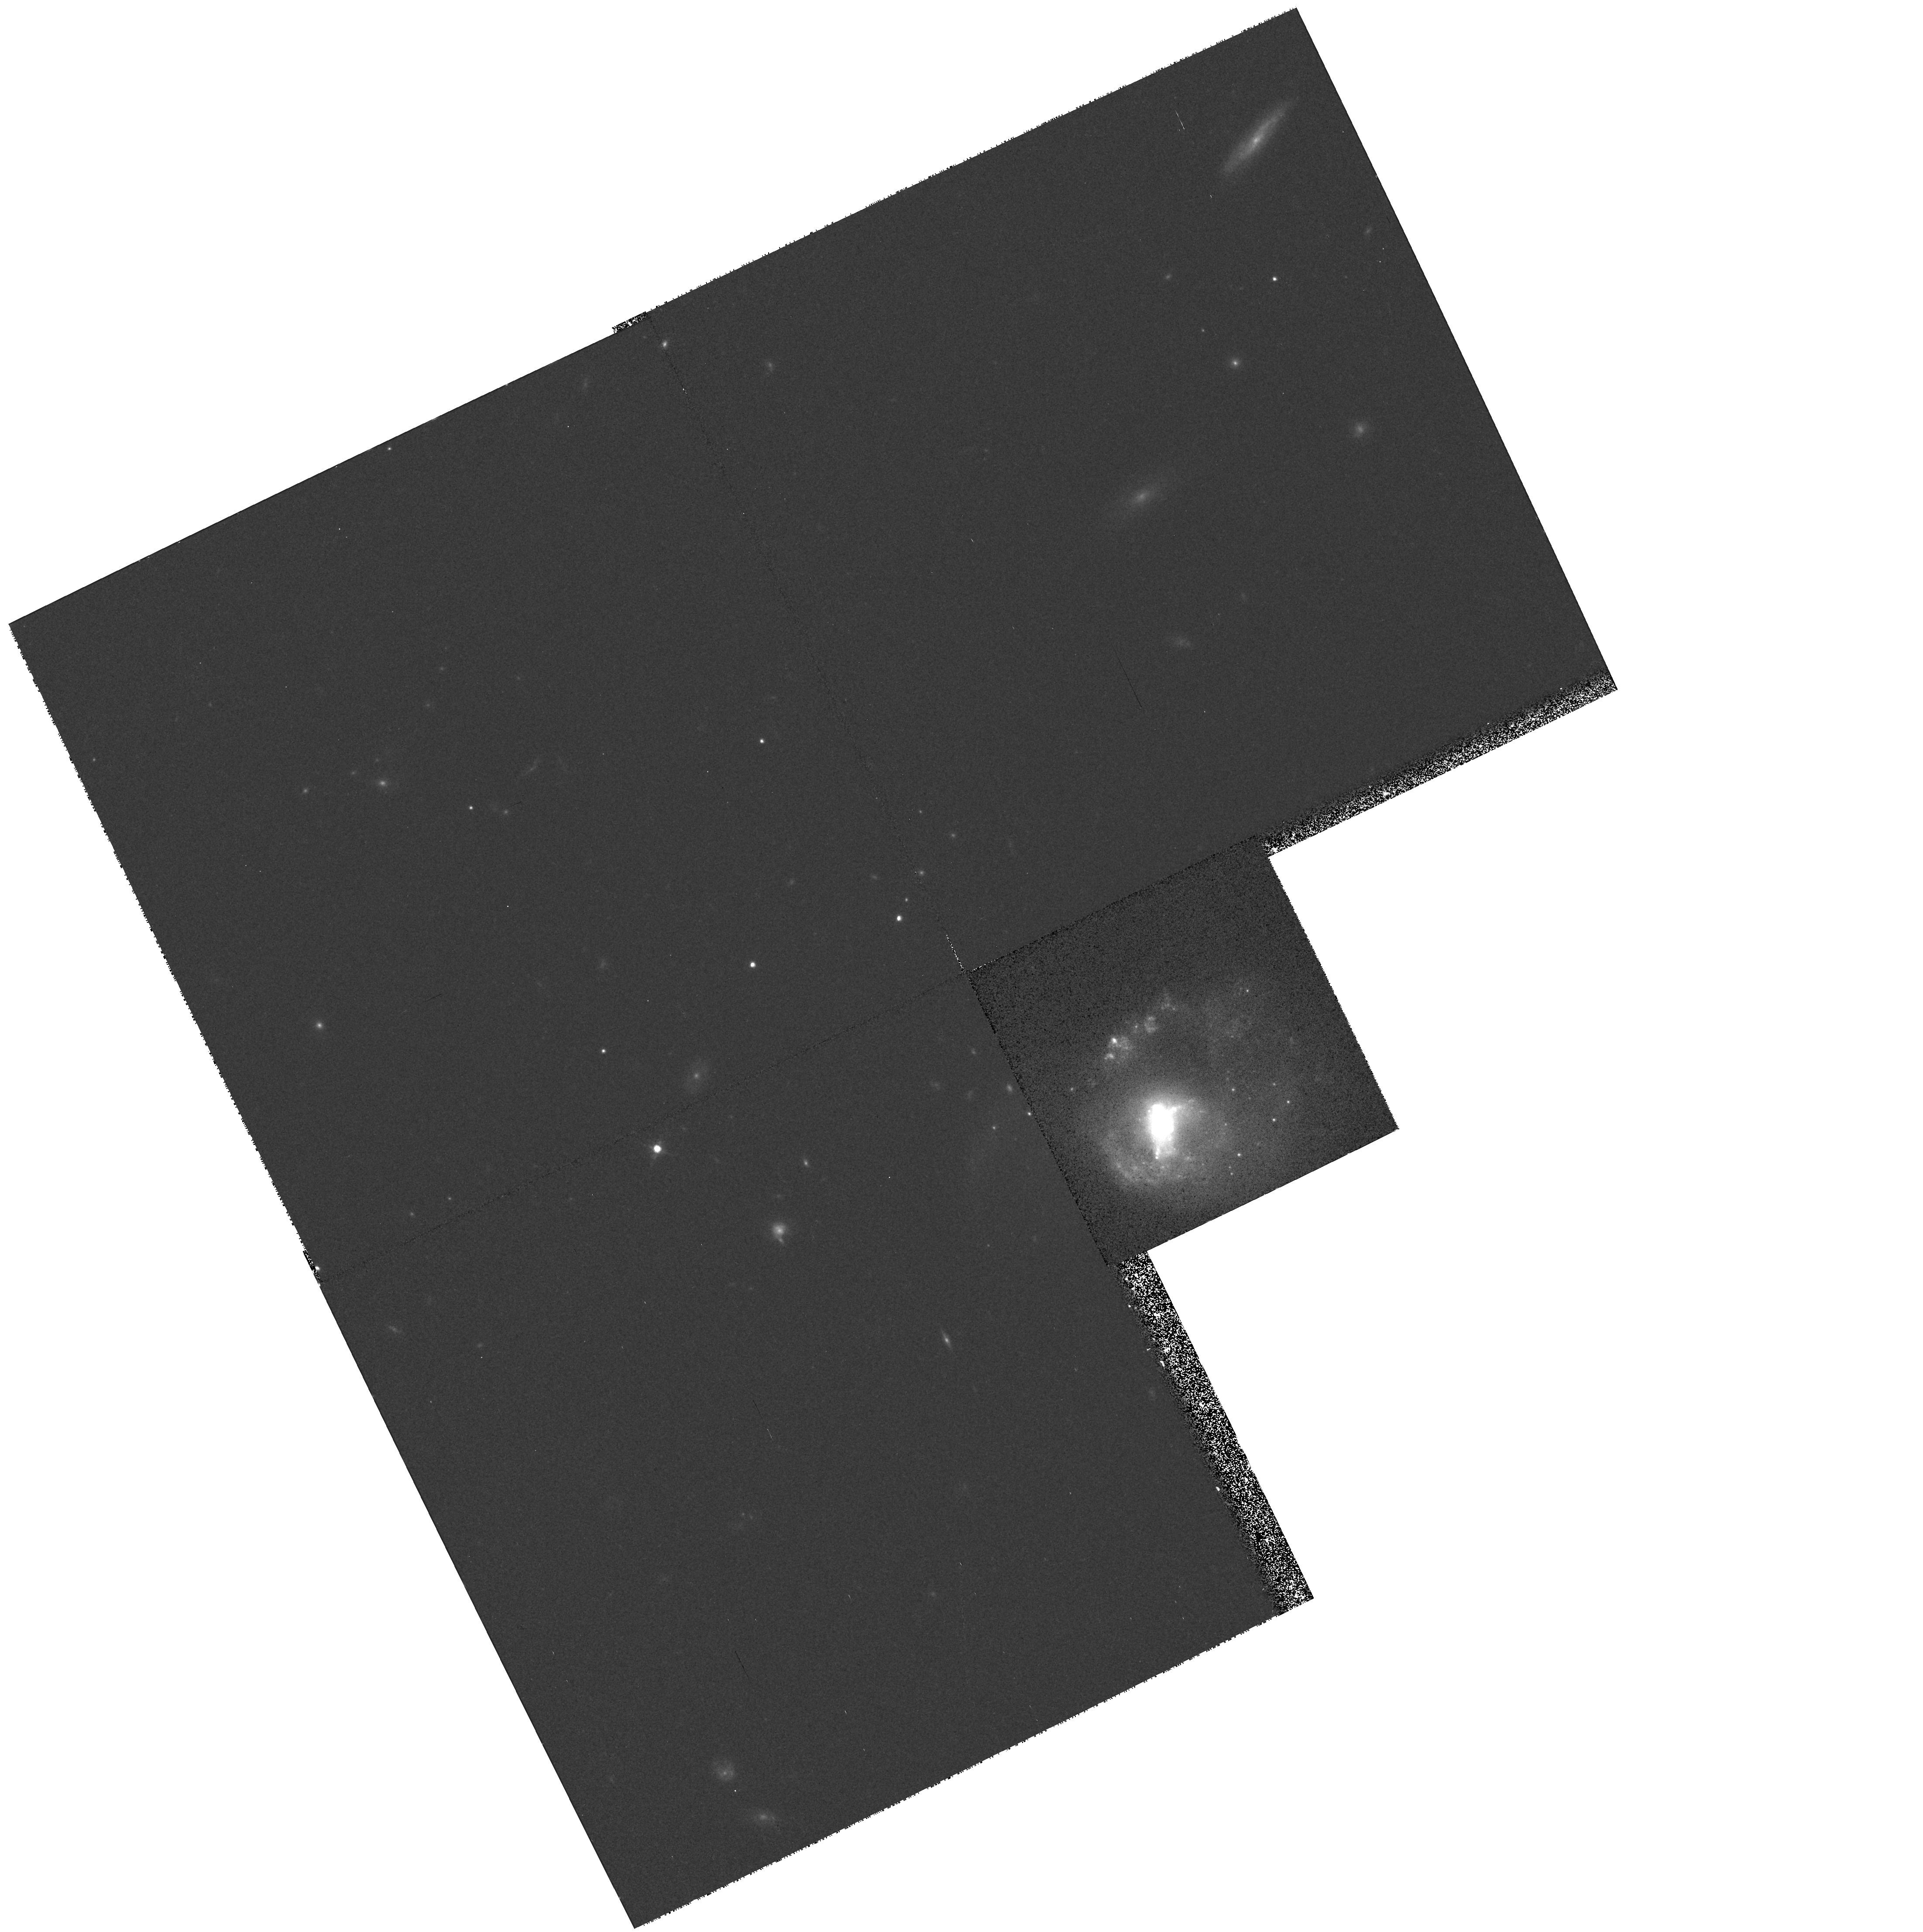
Target: IIIZW33. Instrument: WFPC2/PC. Filter: F814W. Exposure: 13 min. Observation ID: hst_6862_03_wfpc2_pc_f814w_u3wr03

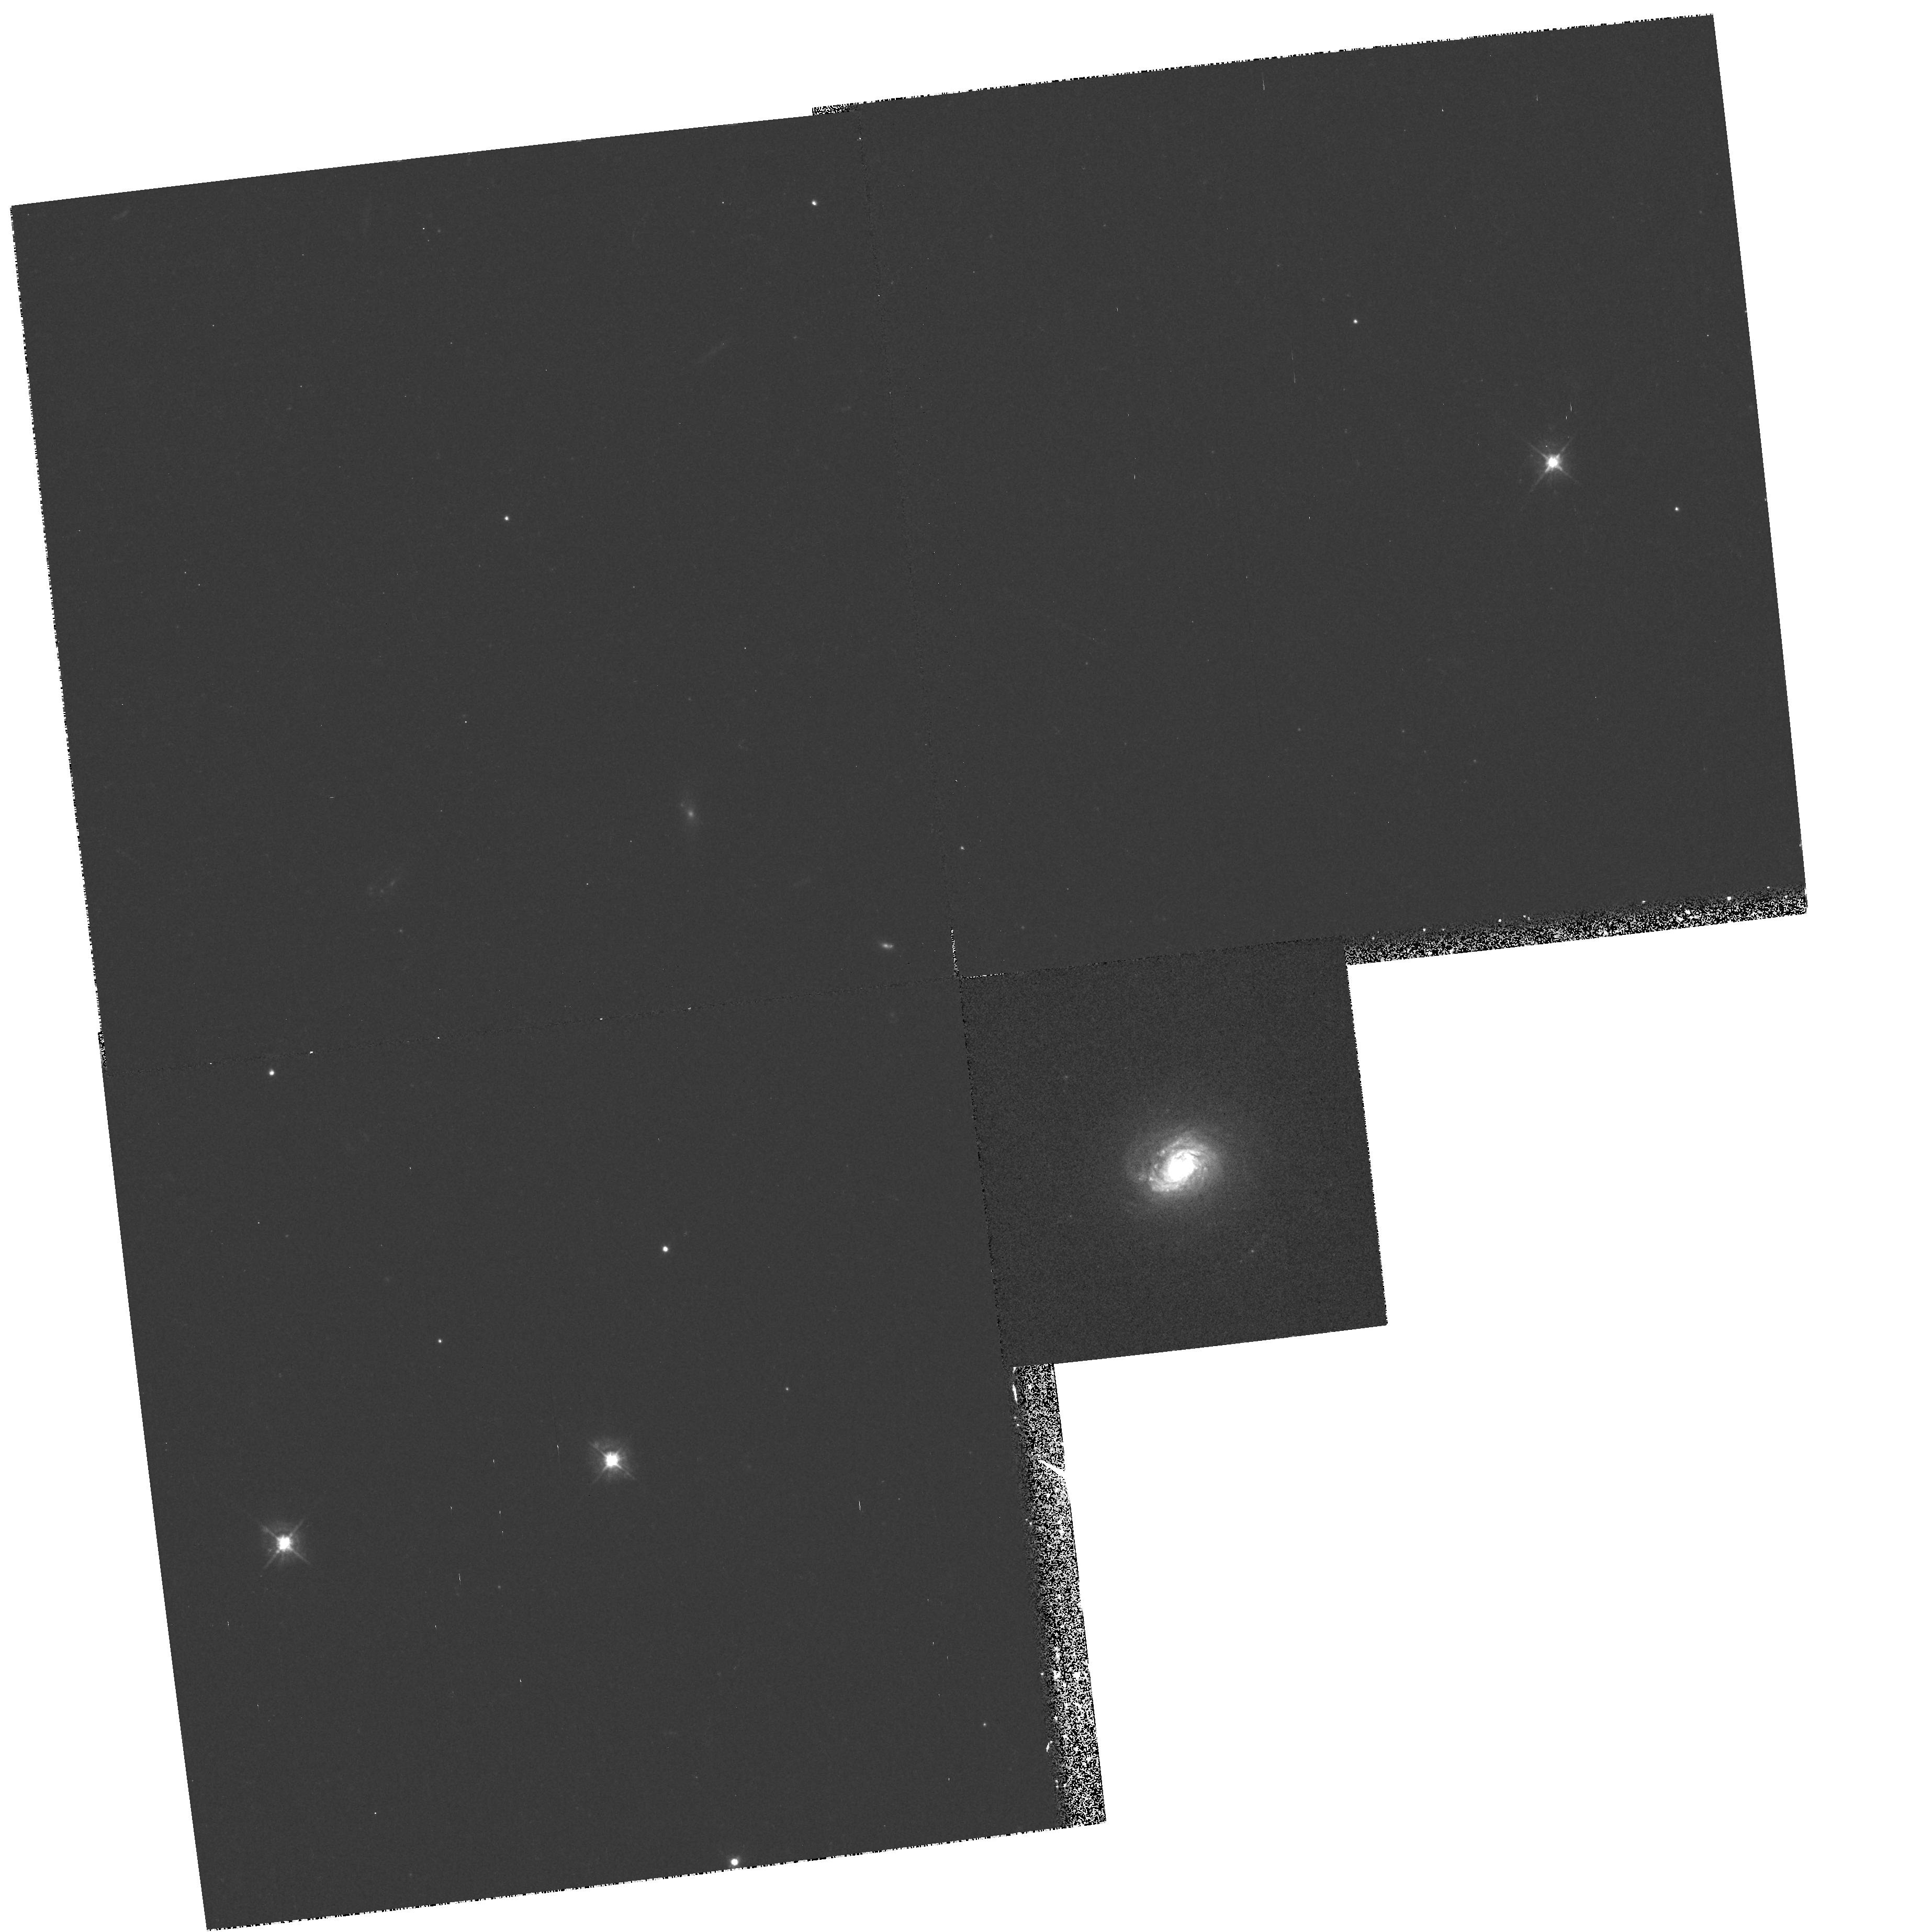
Target: IIZW168. Instrument: WFPC2/PC. Filter: F450W. Exposure: 18 min. Observation ID: hst_6862_02_wfpc2_pc_f450w_u3wr02

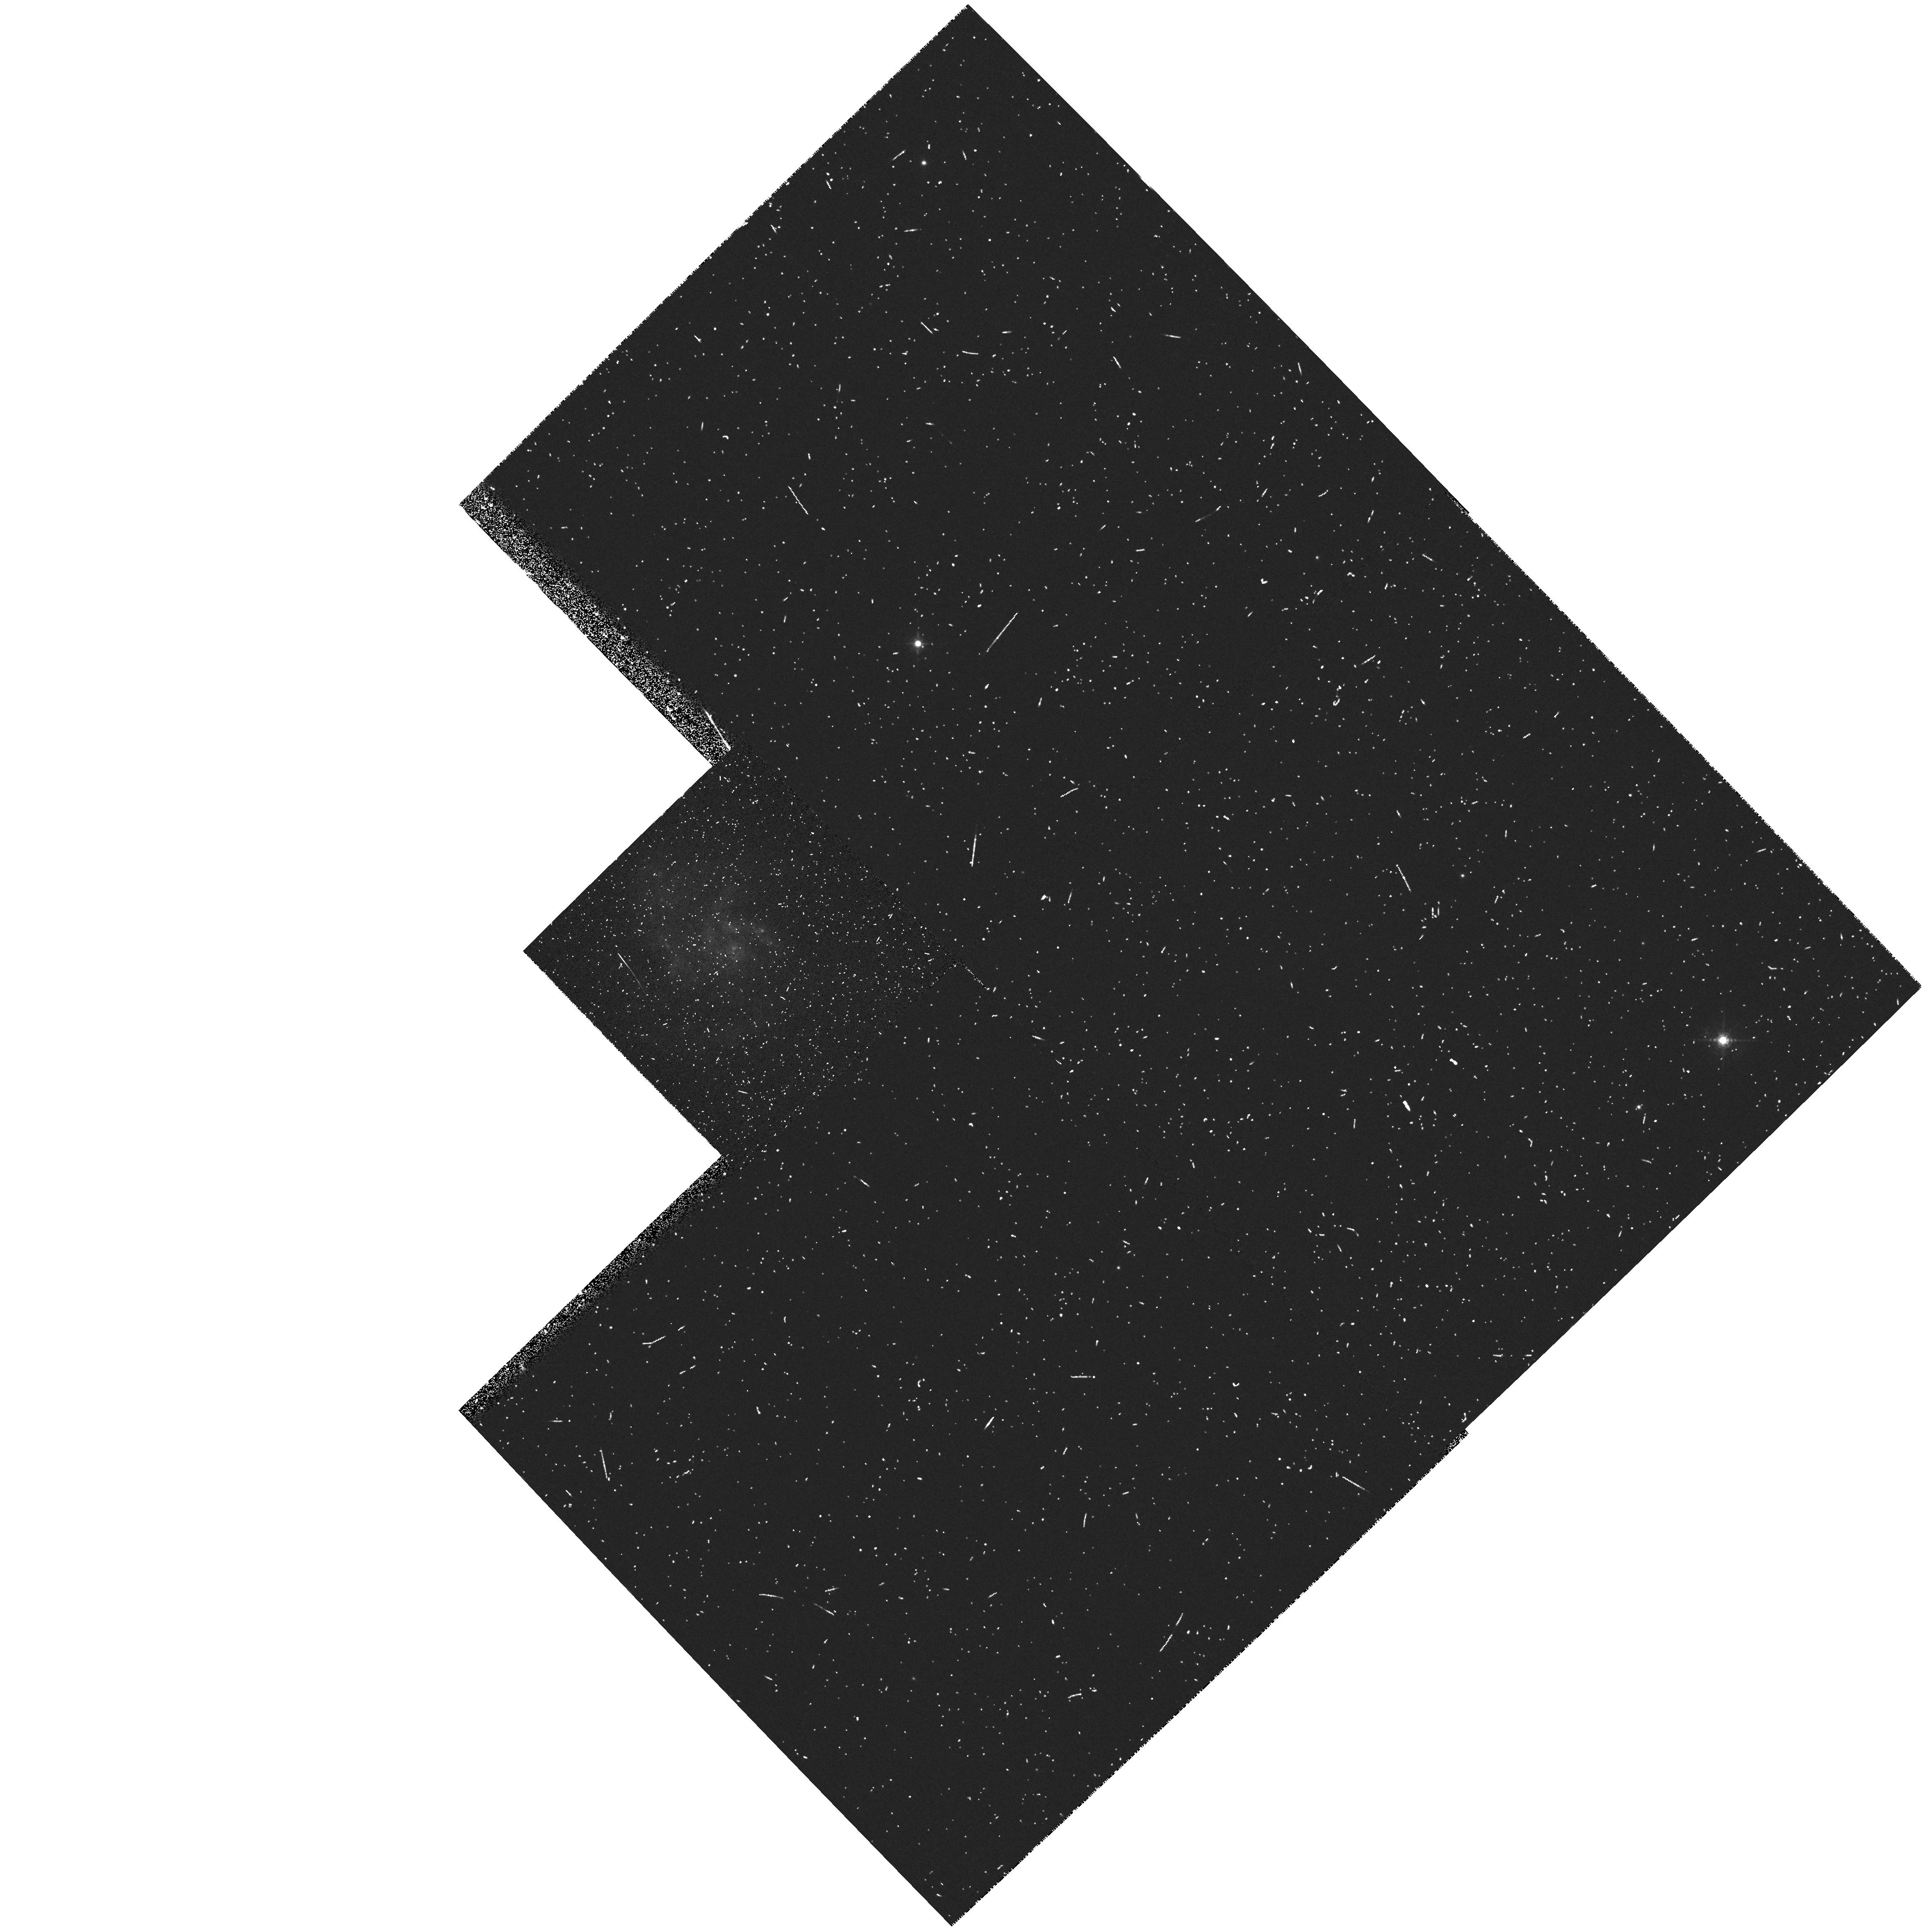
Target: NGC-2415. Instrument: WFPC2/PC. Filter: F656N. Exposure: 10 min. Observation ID: hst_6862_01_wfpc2_pc_f656n_u3wr01

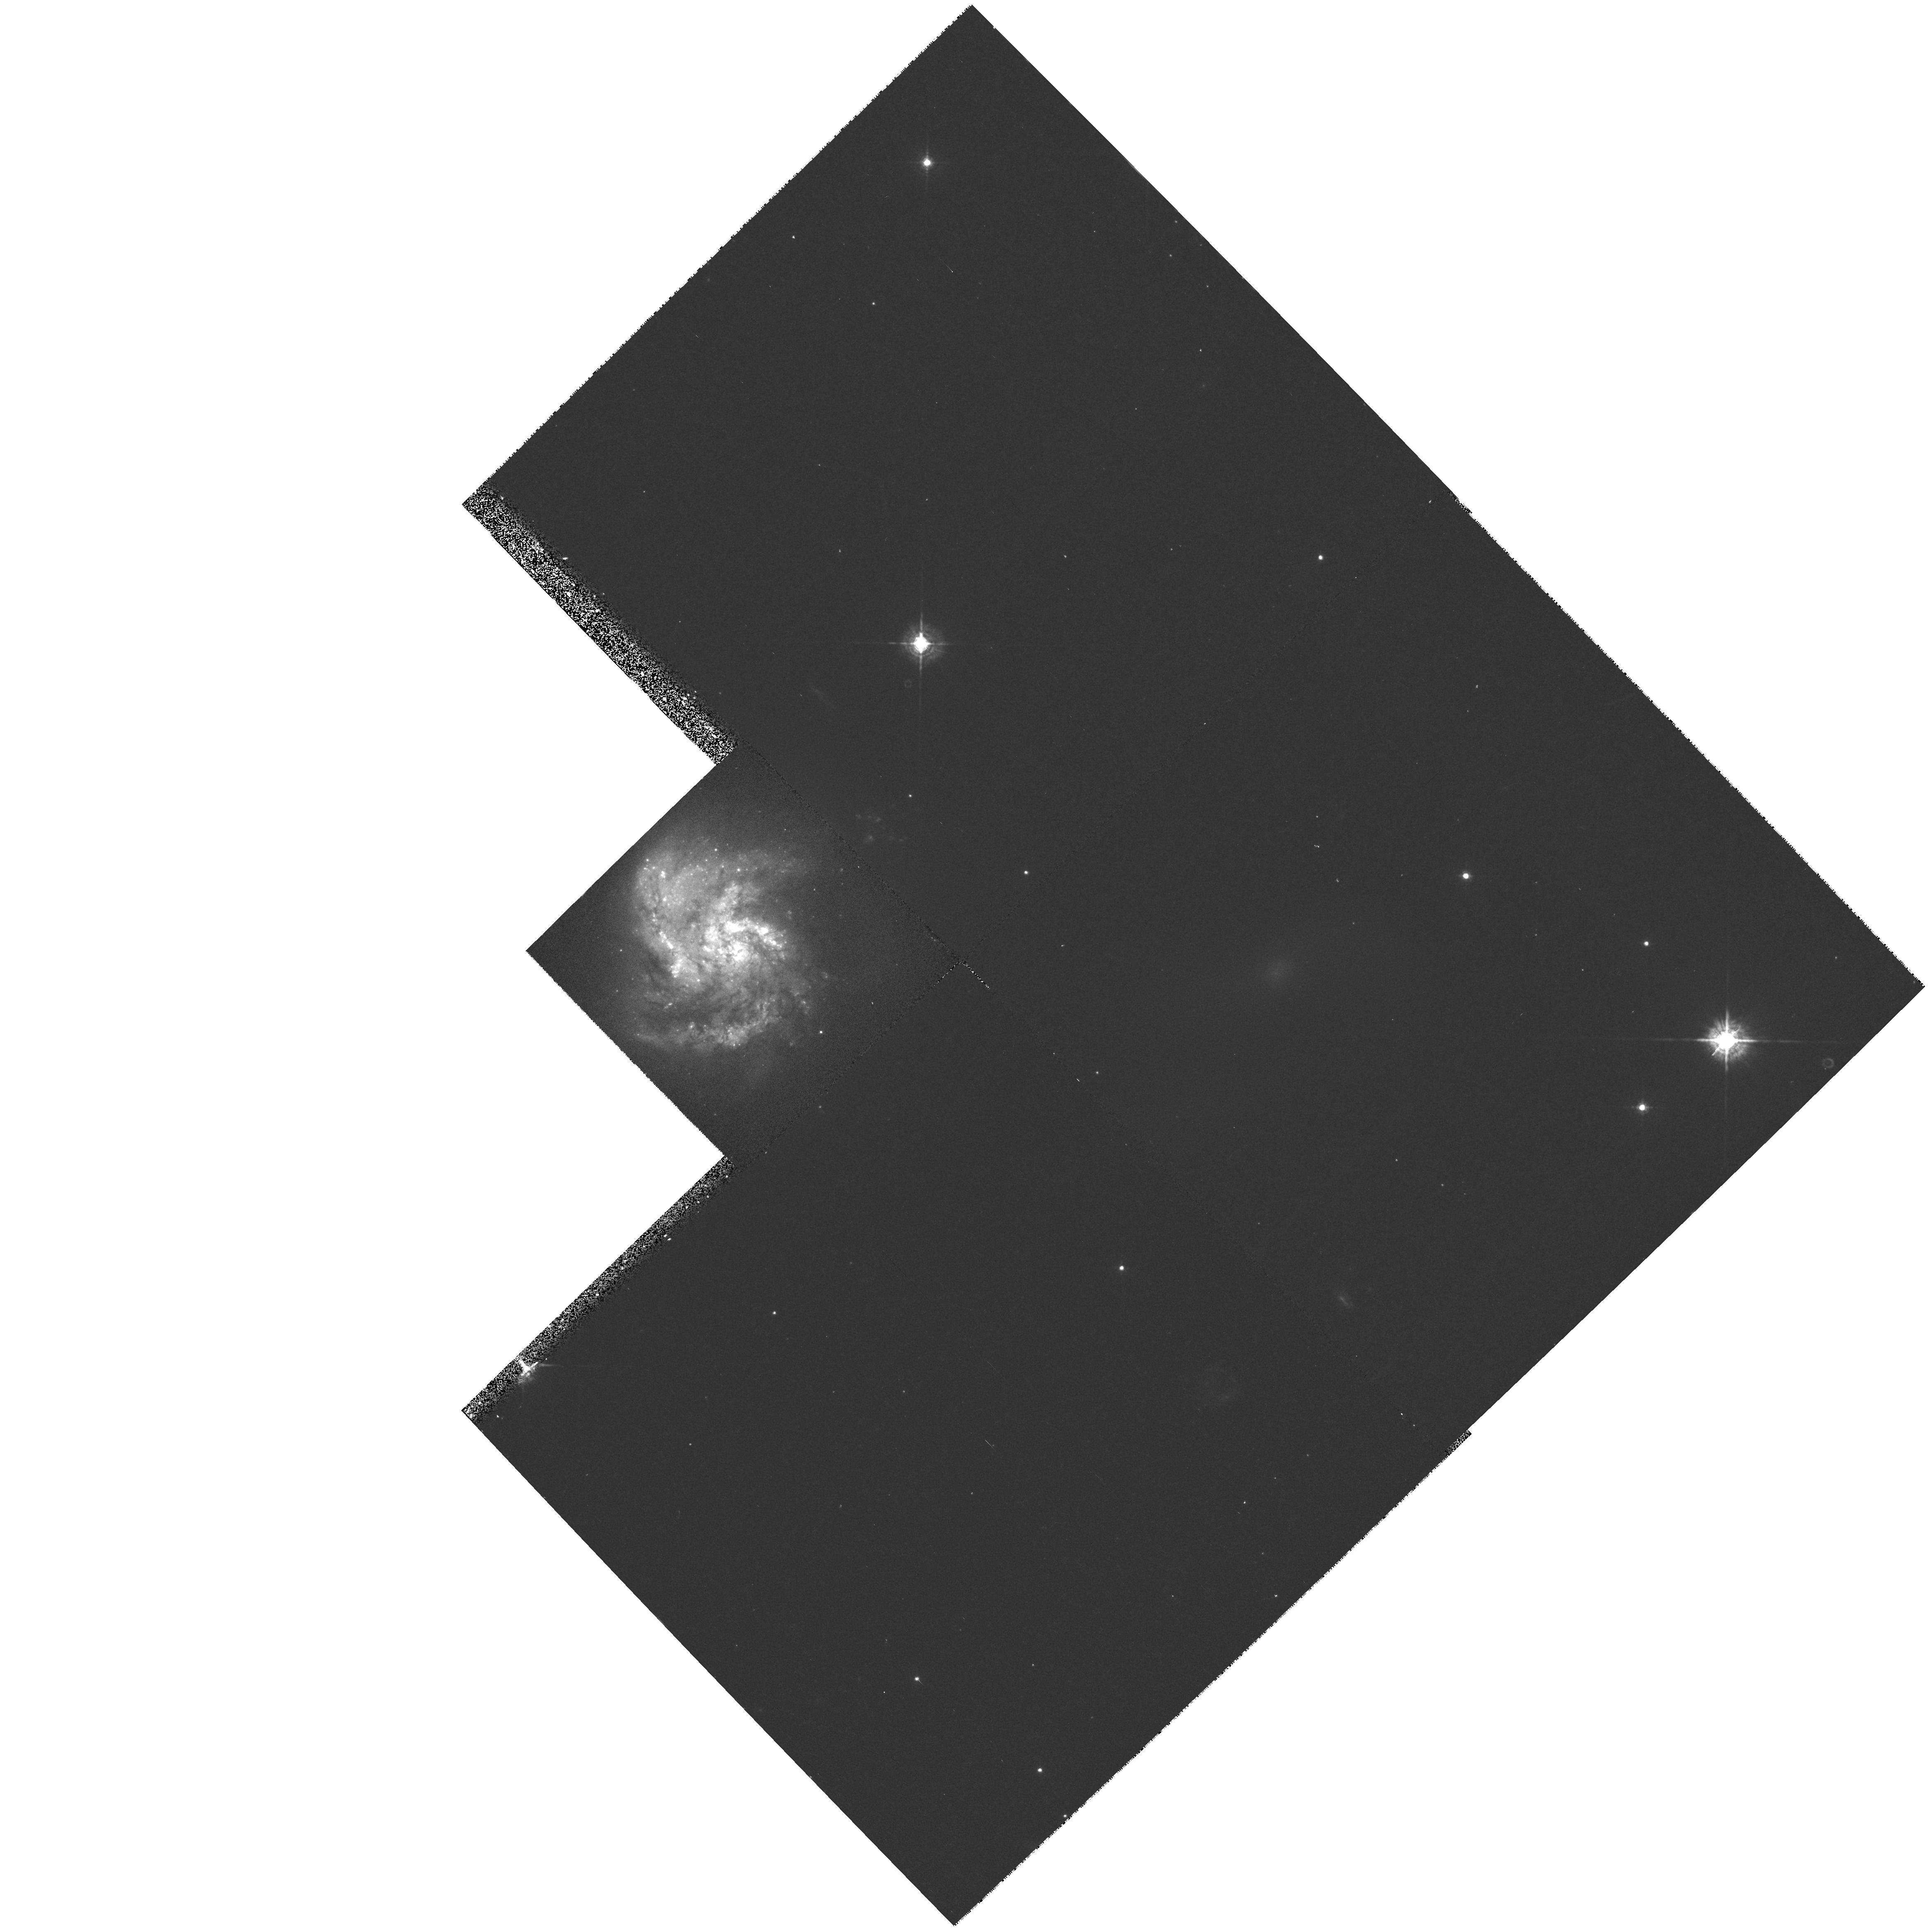
Target: NGC-2415. Instrument: WFPC2/PC. Filter: F547M. Exposure: 12 min. Observation ID: hst_6862_01_wfpc2_pc_f547m_u3wr01

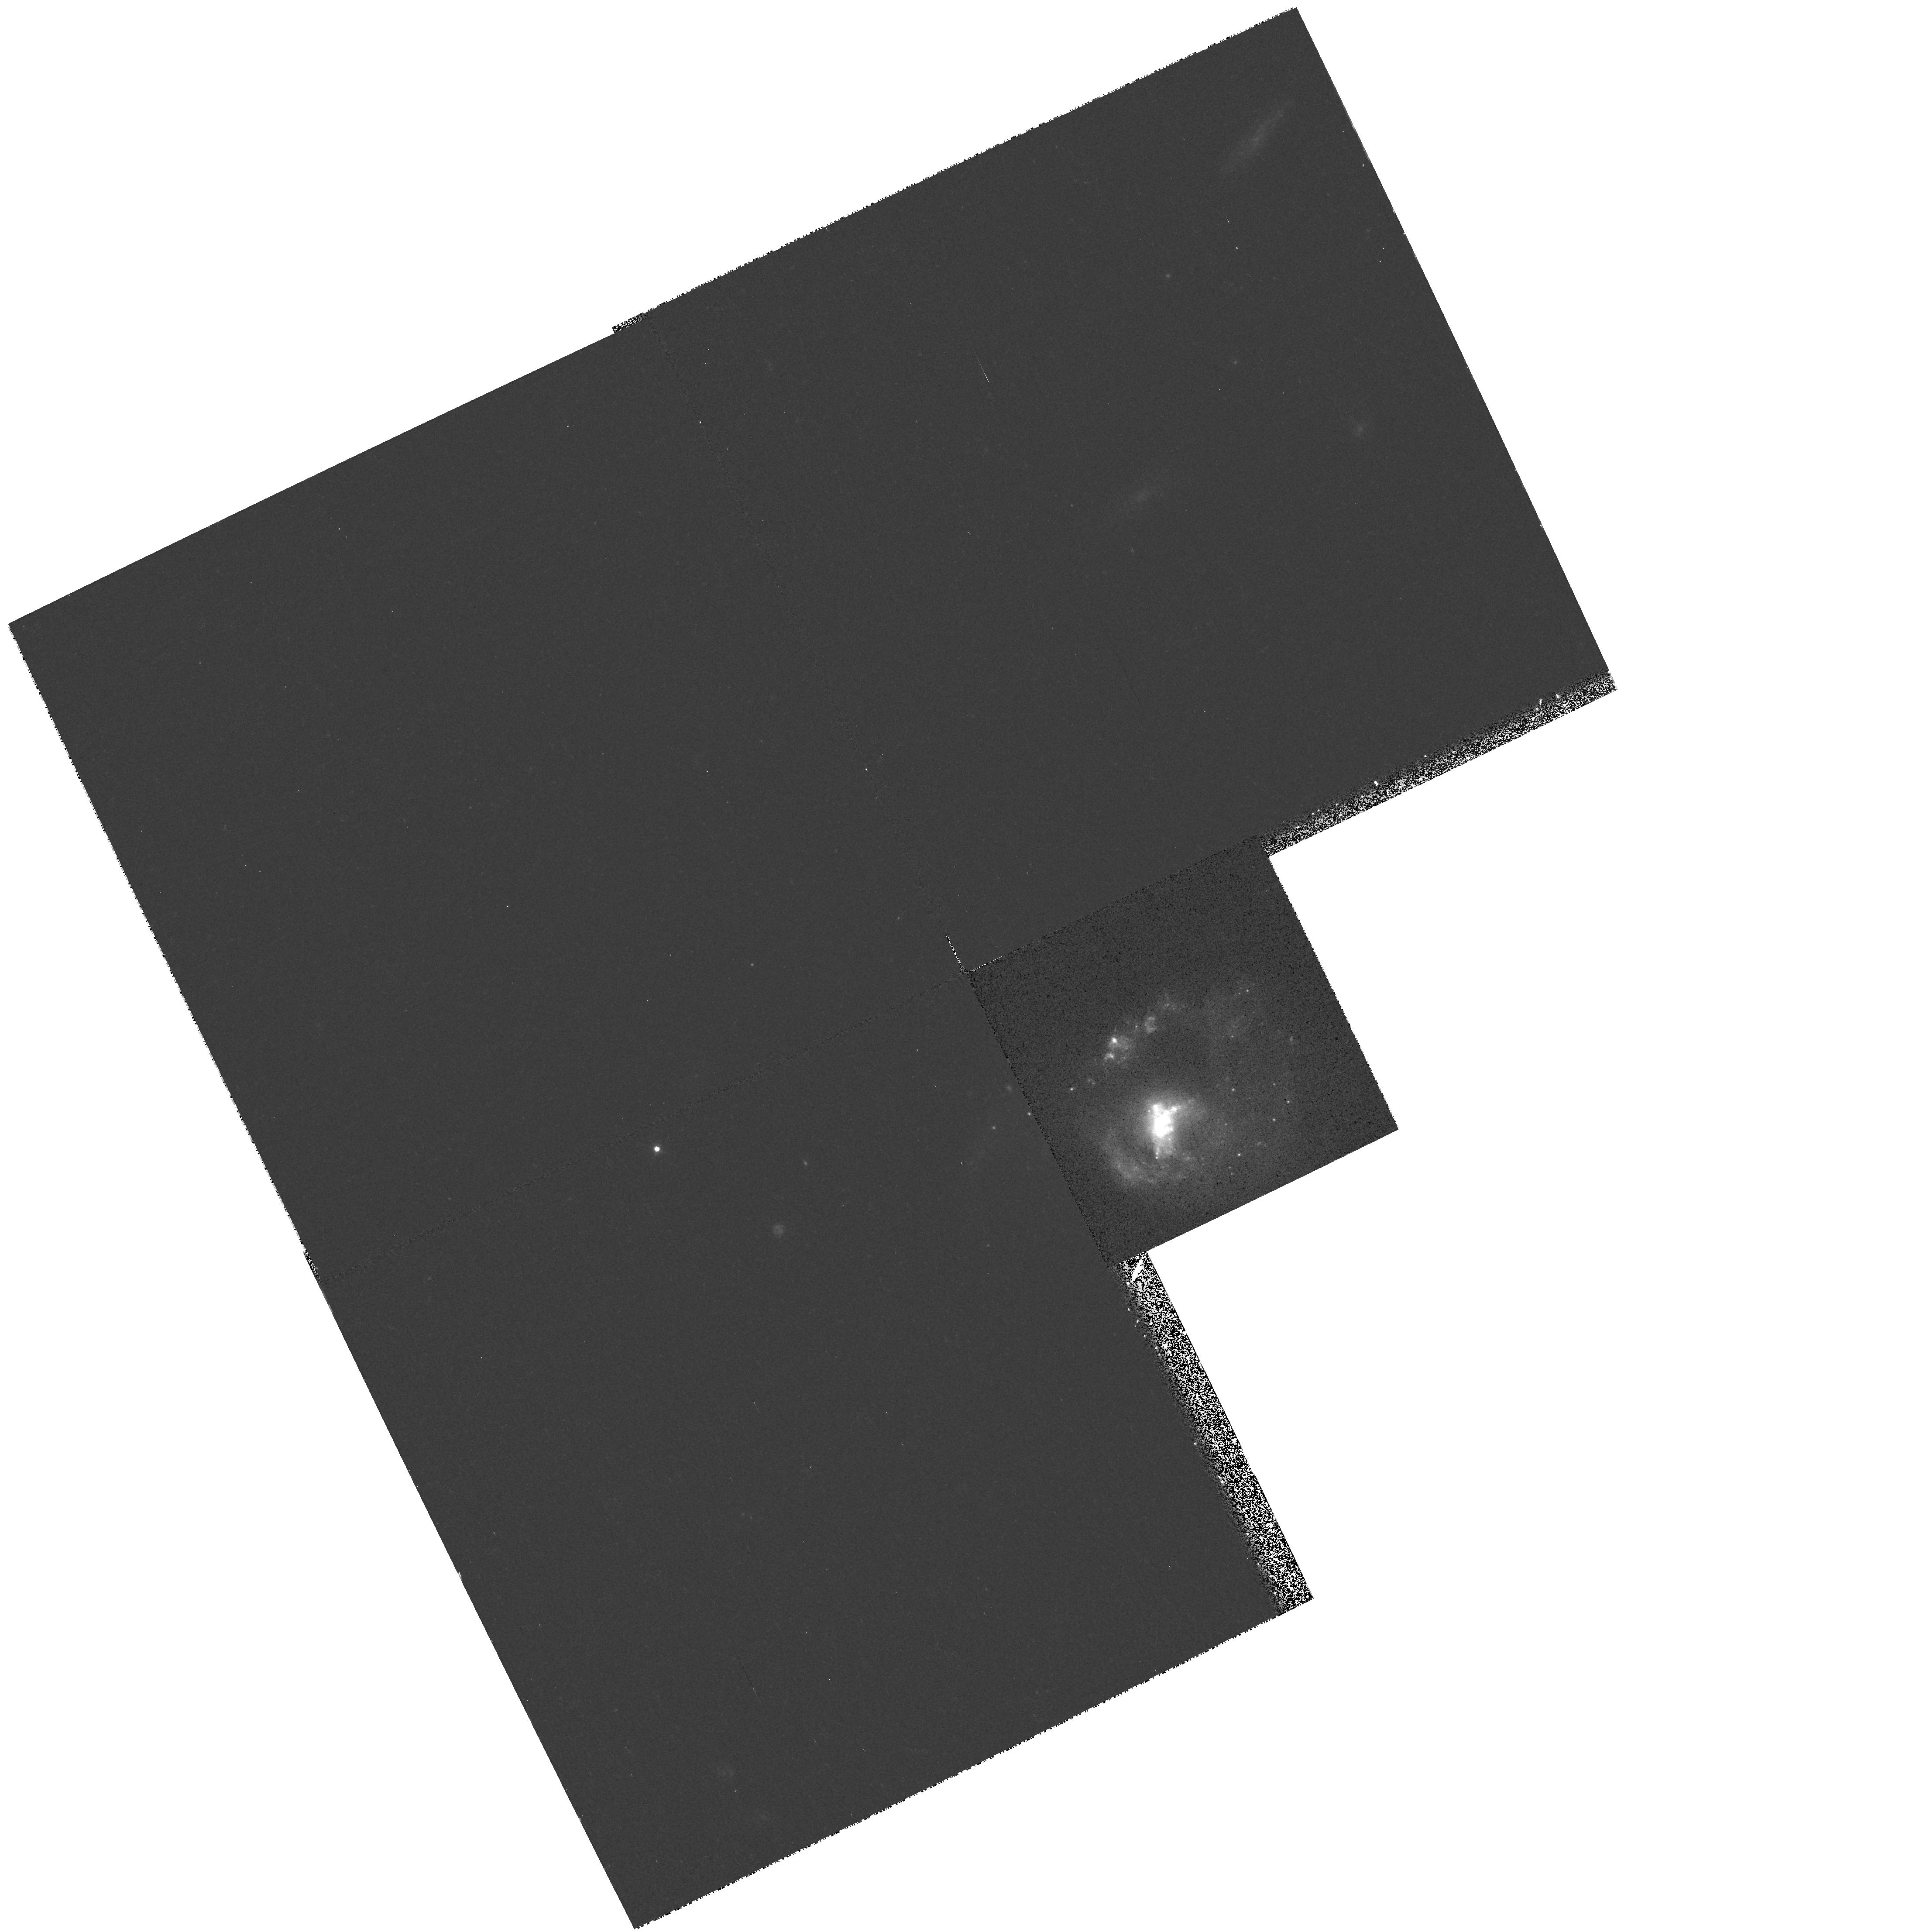
Target: IIIZW33. Instrument: WFPC2/PC. Filter: F450W. Exposure: 18 min. Observation ID: hst_6862_03_wfpc2_pc_f450w_u3wr03

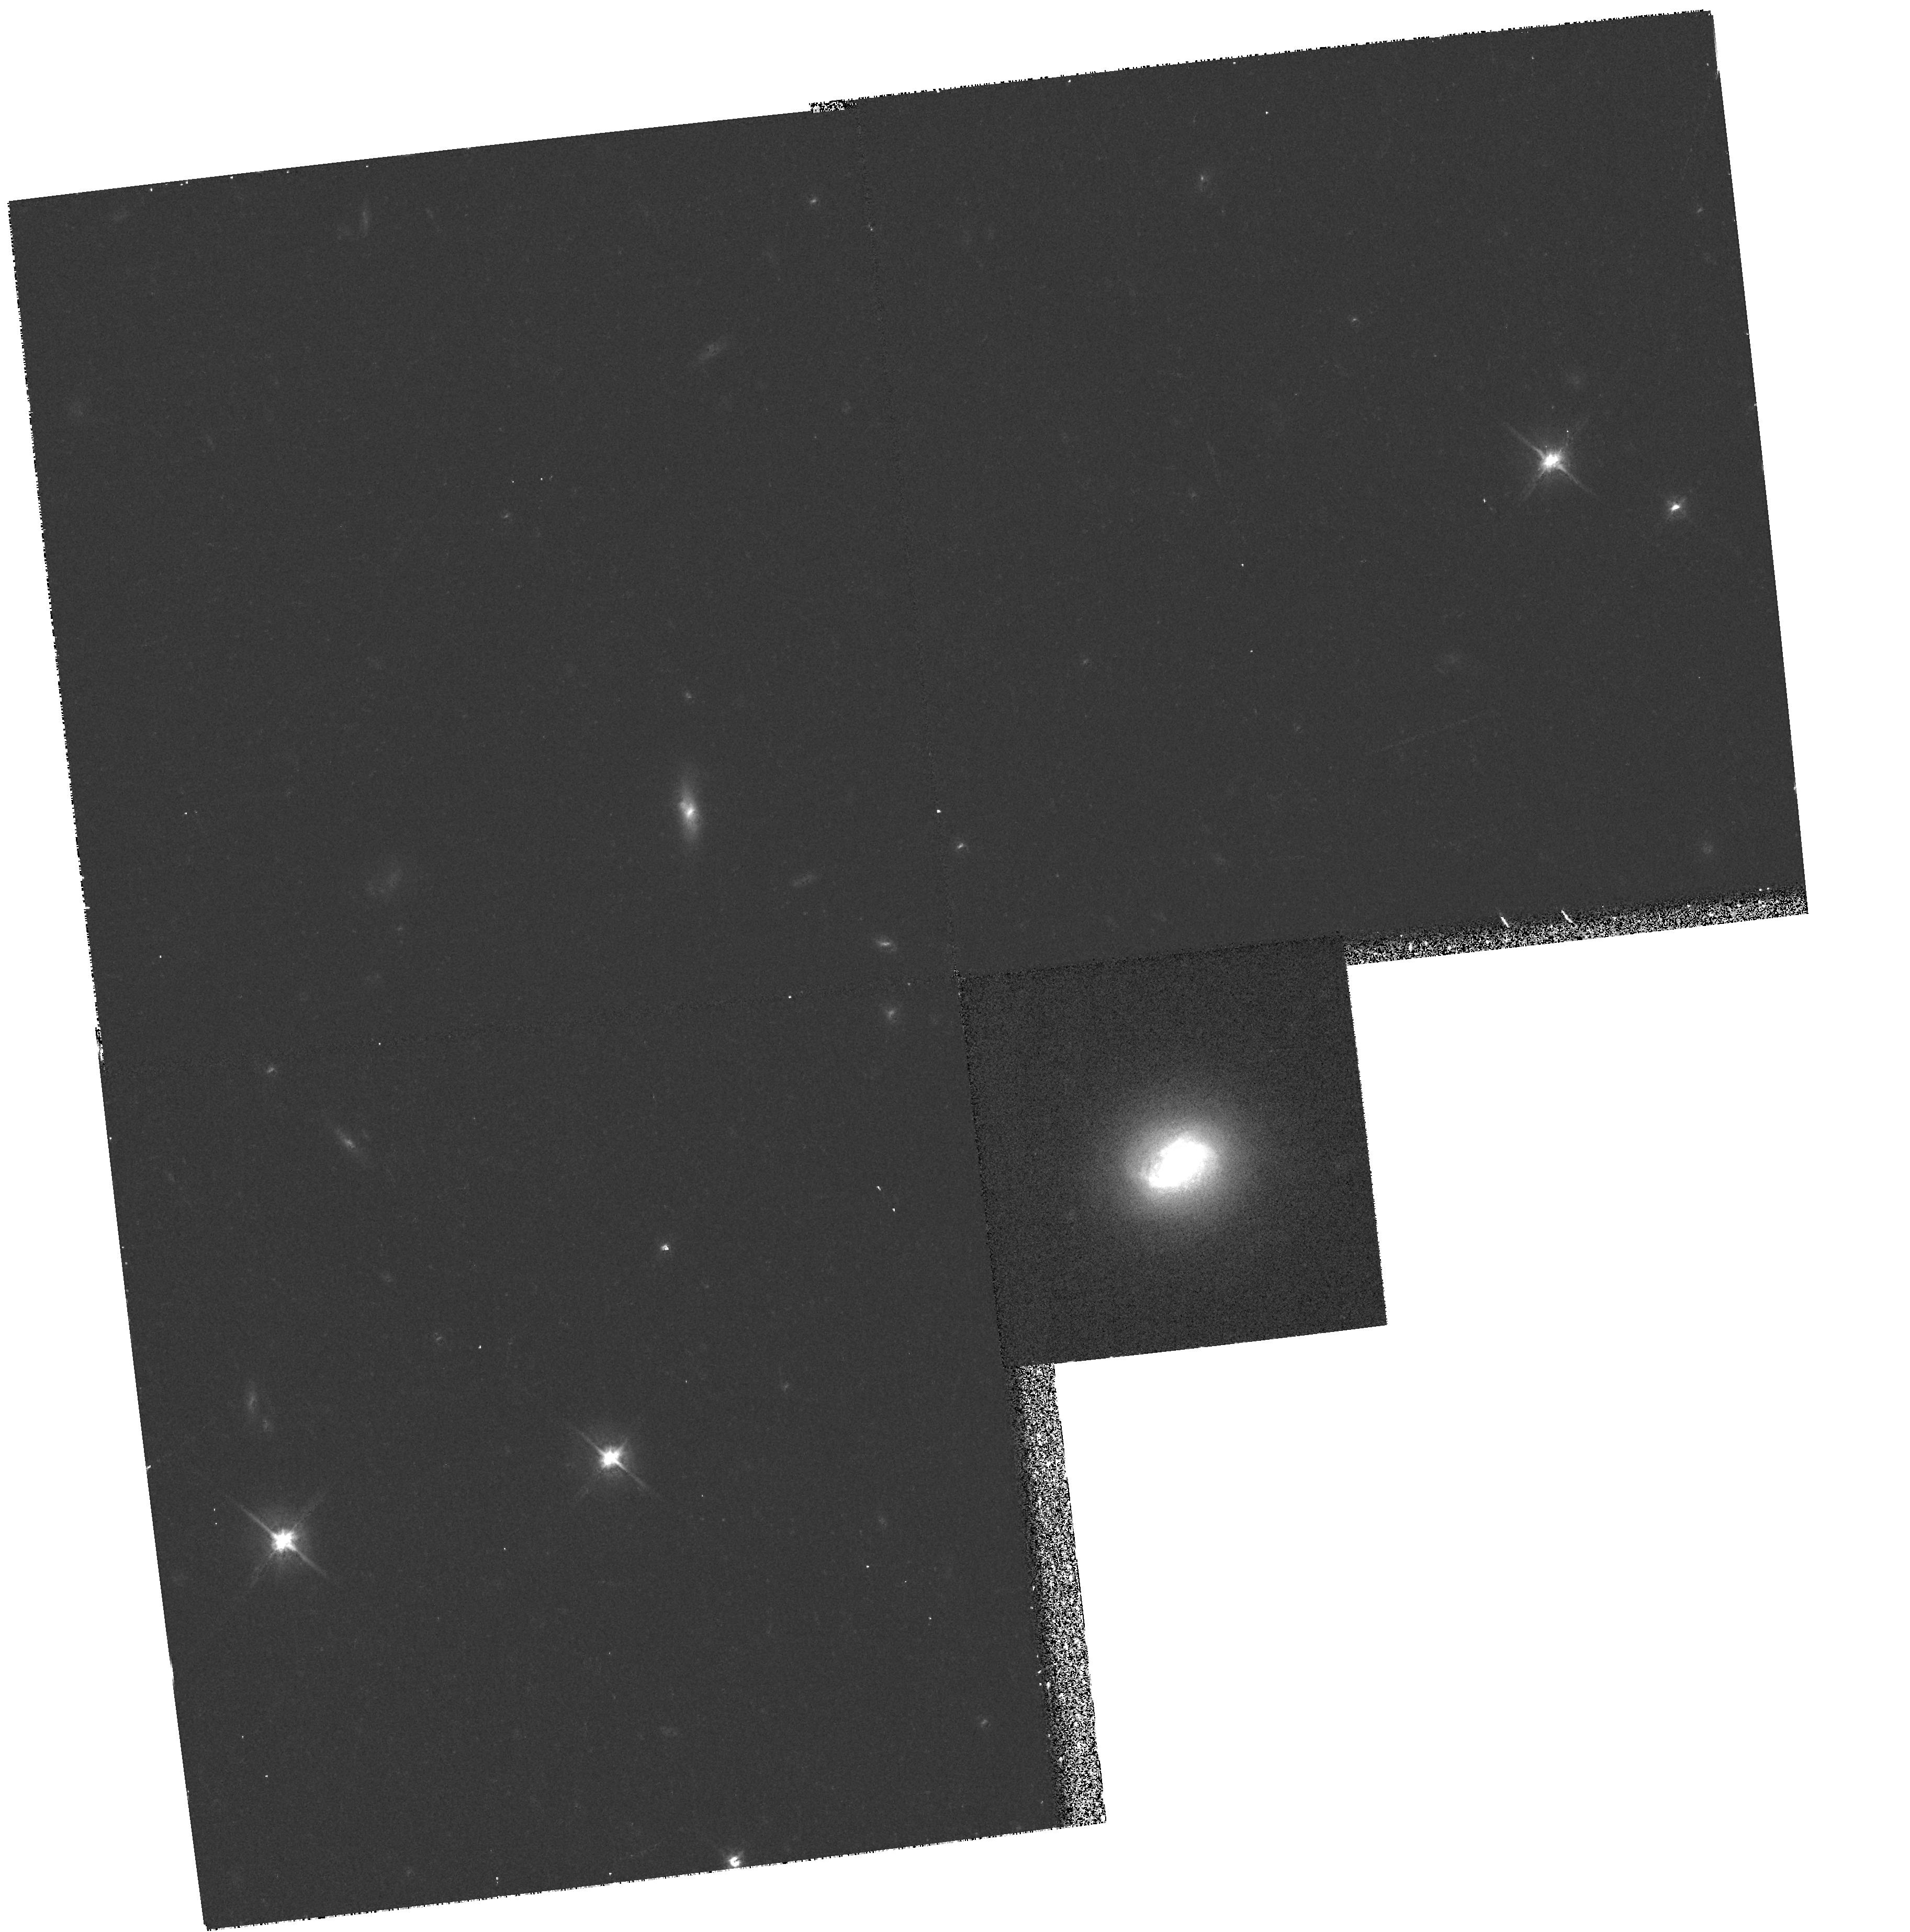
Target: IIZW168. Instrument: WFPC2/PC. Filter: F814W. Exposure: 13 min. Observation ID: hst_6862_02_wfpc2_pc_f814w_u3wr02

Starburst Luminous Blue Galaxies (PI: Trauger, John)

Luminous blue galaxies are common at moderate redshifts but relatively rare nearby. In these observation we will obtain WFPC2 images in two colors for three examples of luminous blue galaxies in which star formation is centrally concentrated. The resulting images will allow us to obtain color maps, measure the structure of the starburst region, and define the properties of the nuclei. Galaxies will be centered in the PC1 field to obtain maximum resolution in their high-surface-brightness central regions.